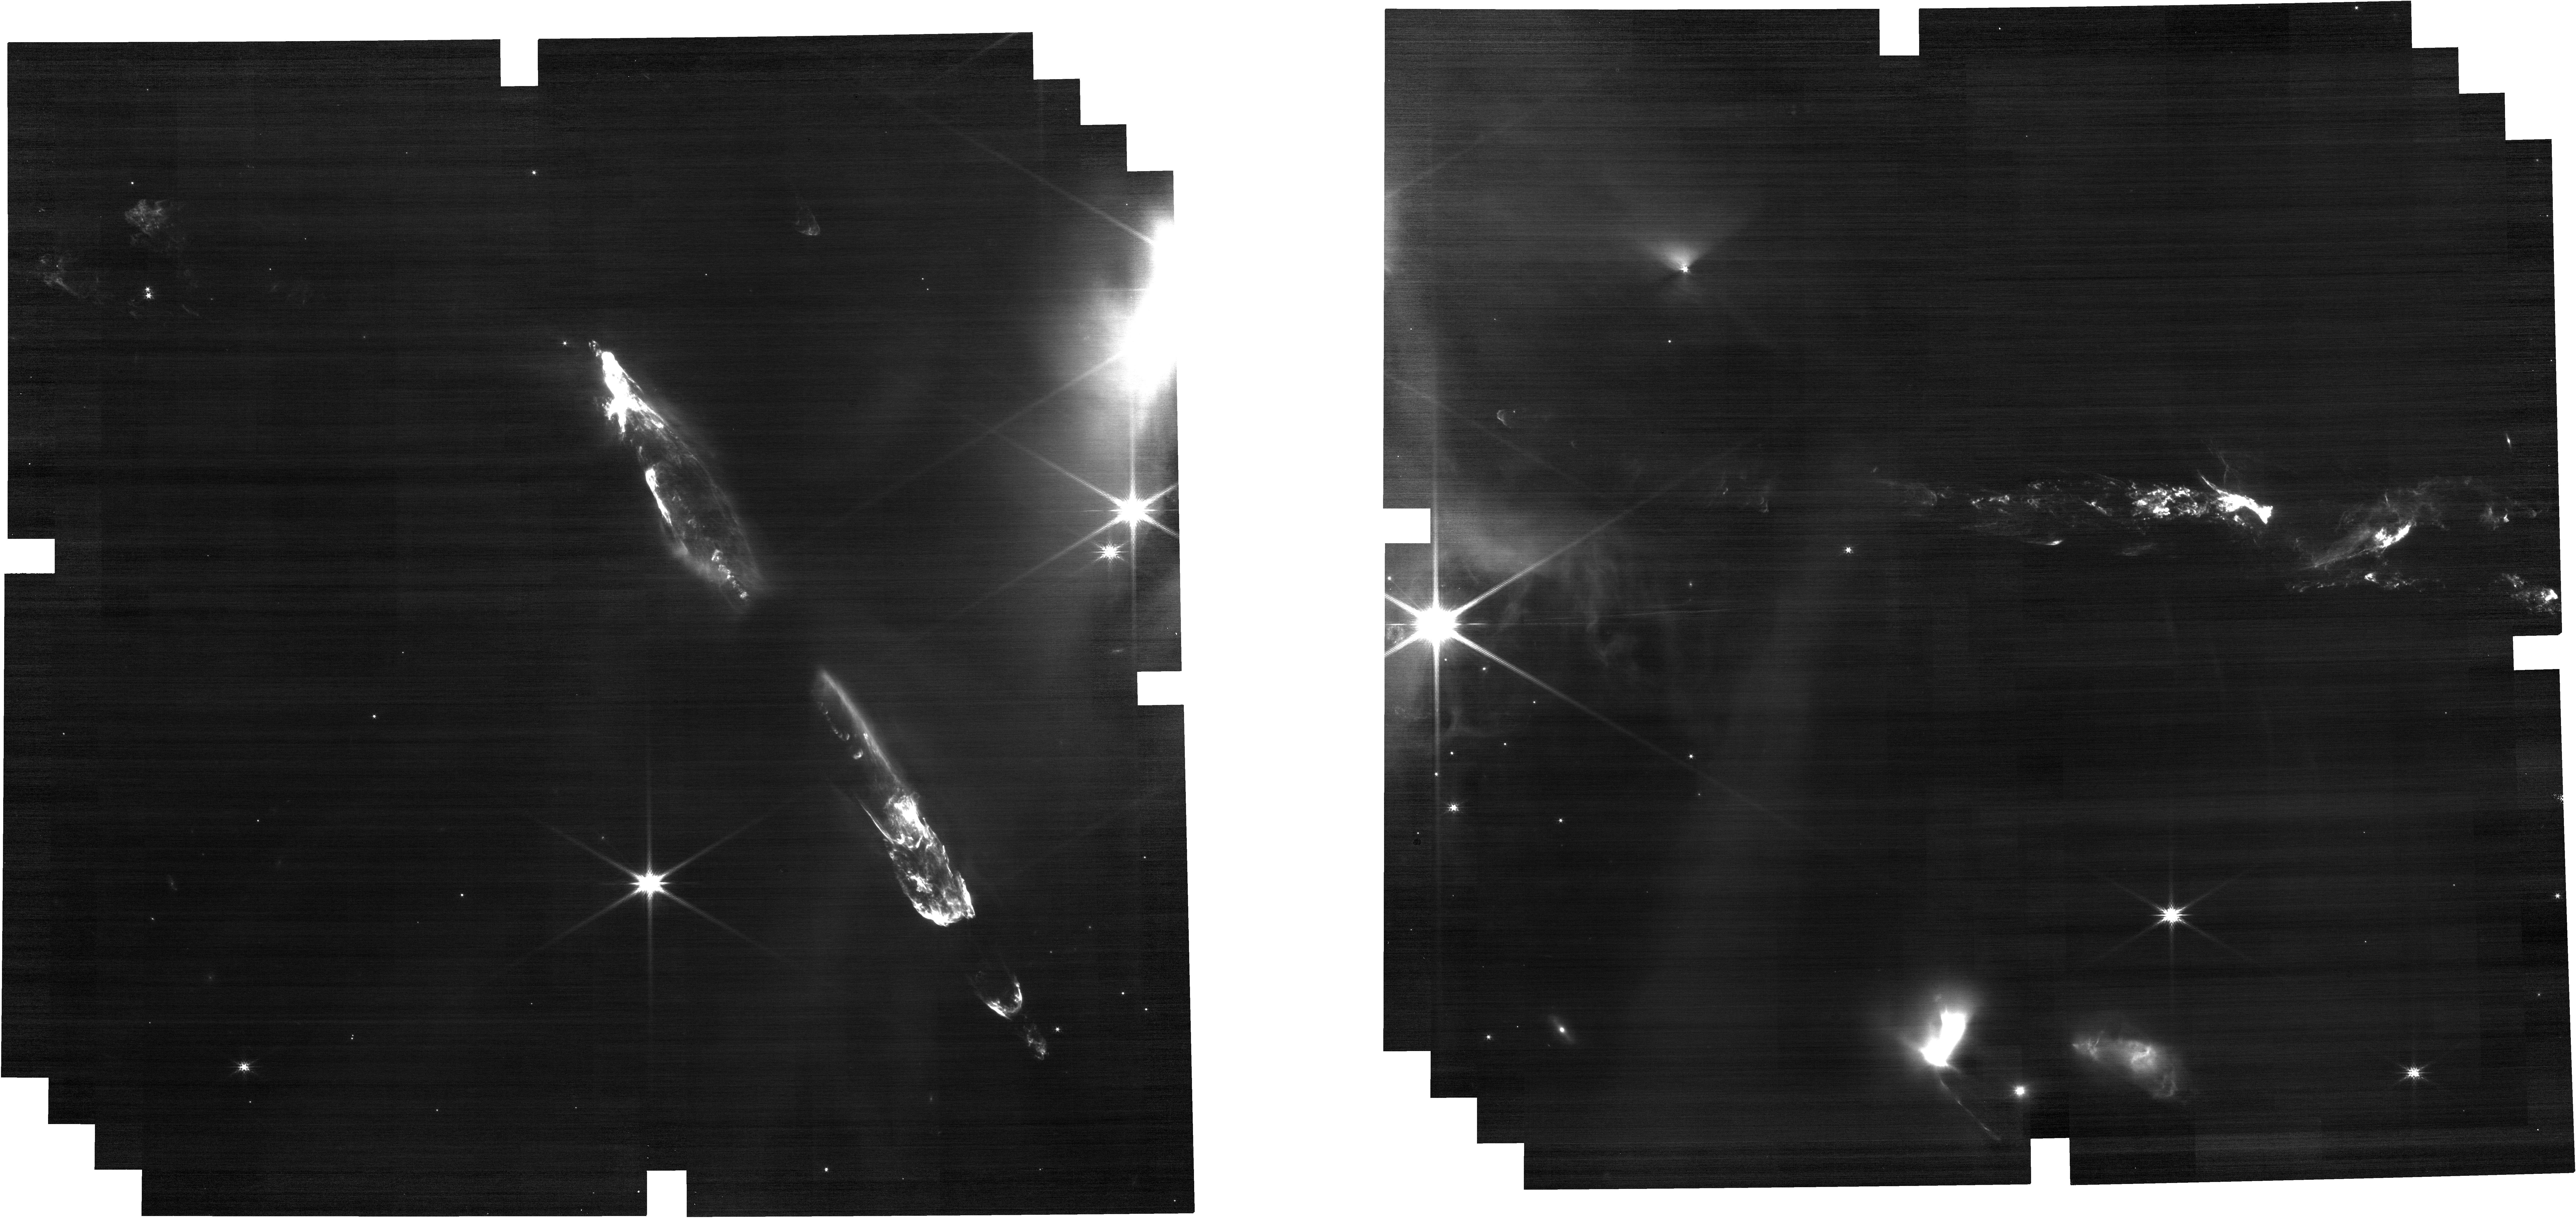
Target: HH211NIRCAM
Instrument: NIRCAM
Filter: F200W
Exposure: 5 min
Observation ID: jw04531-o001_t001_nircam_clear-f200w

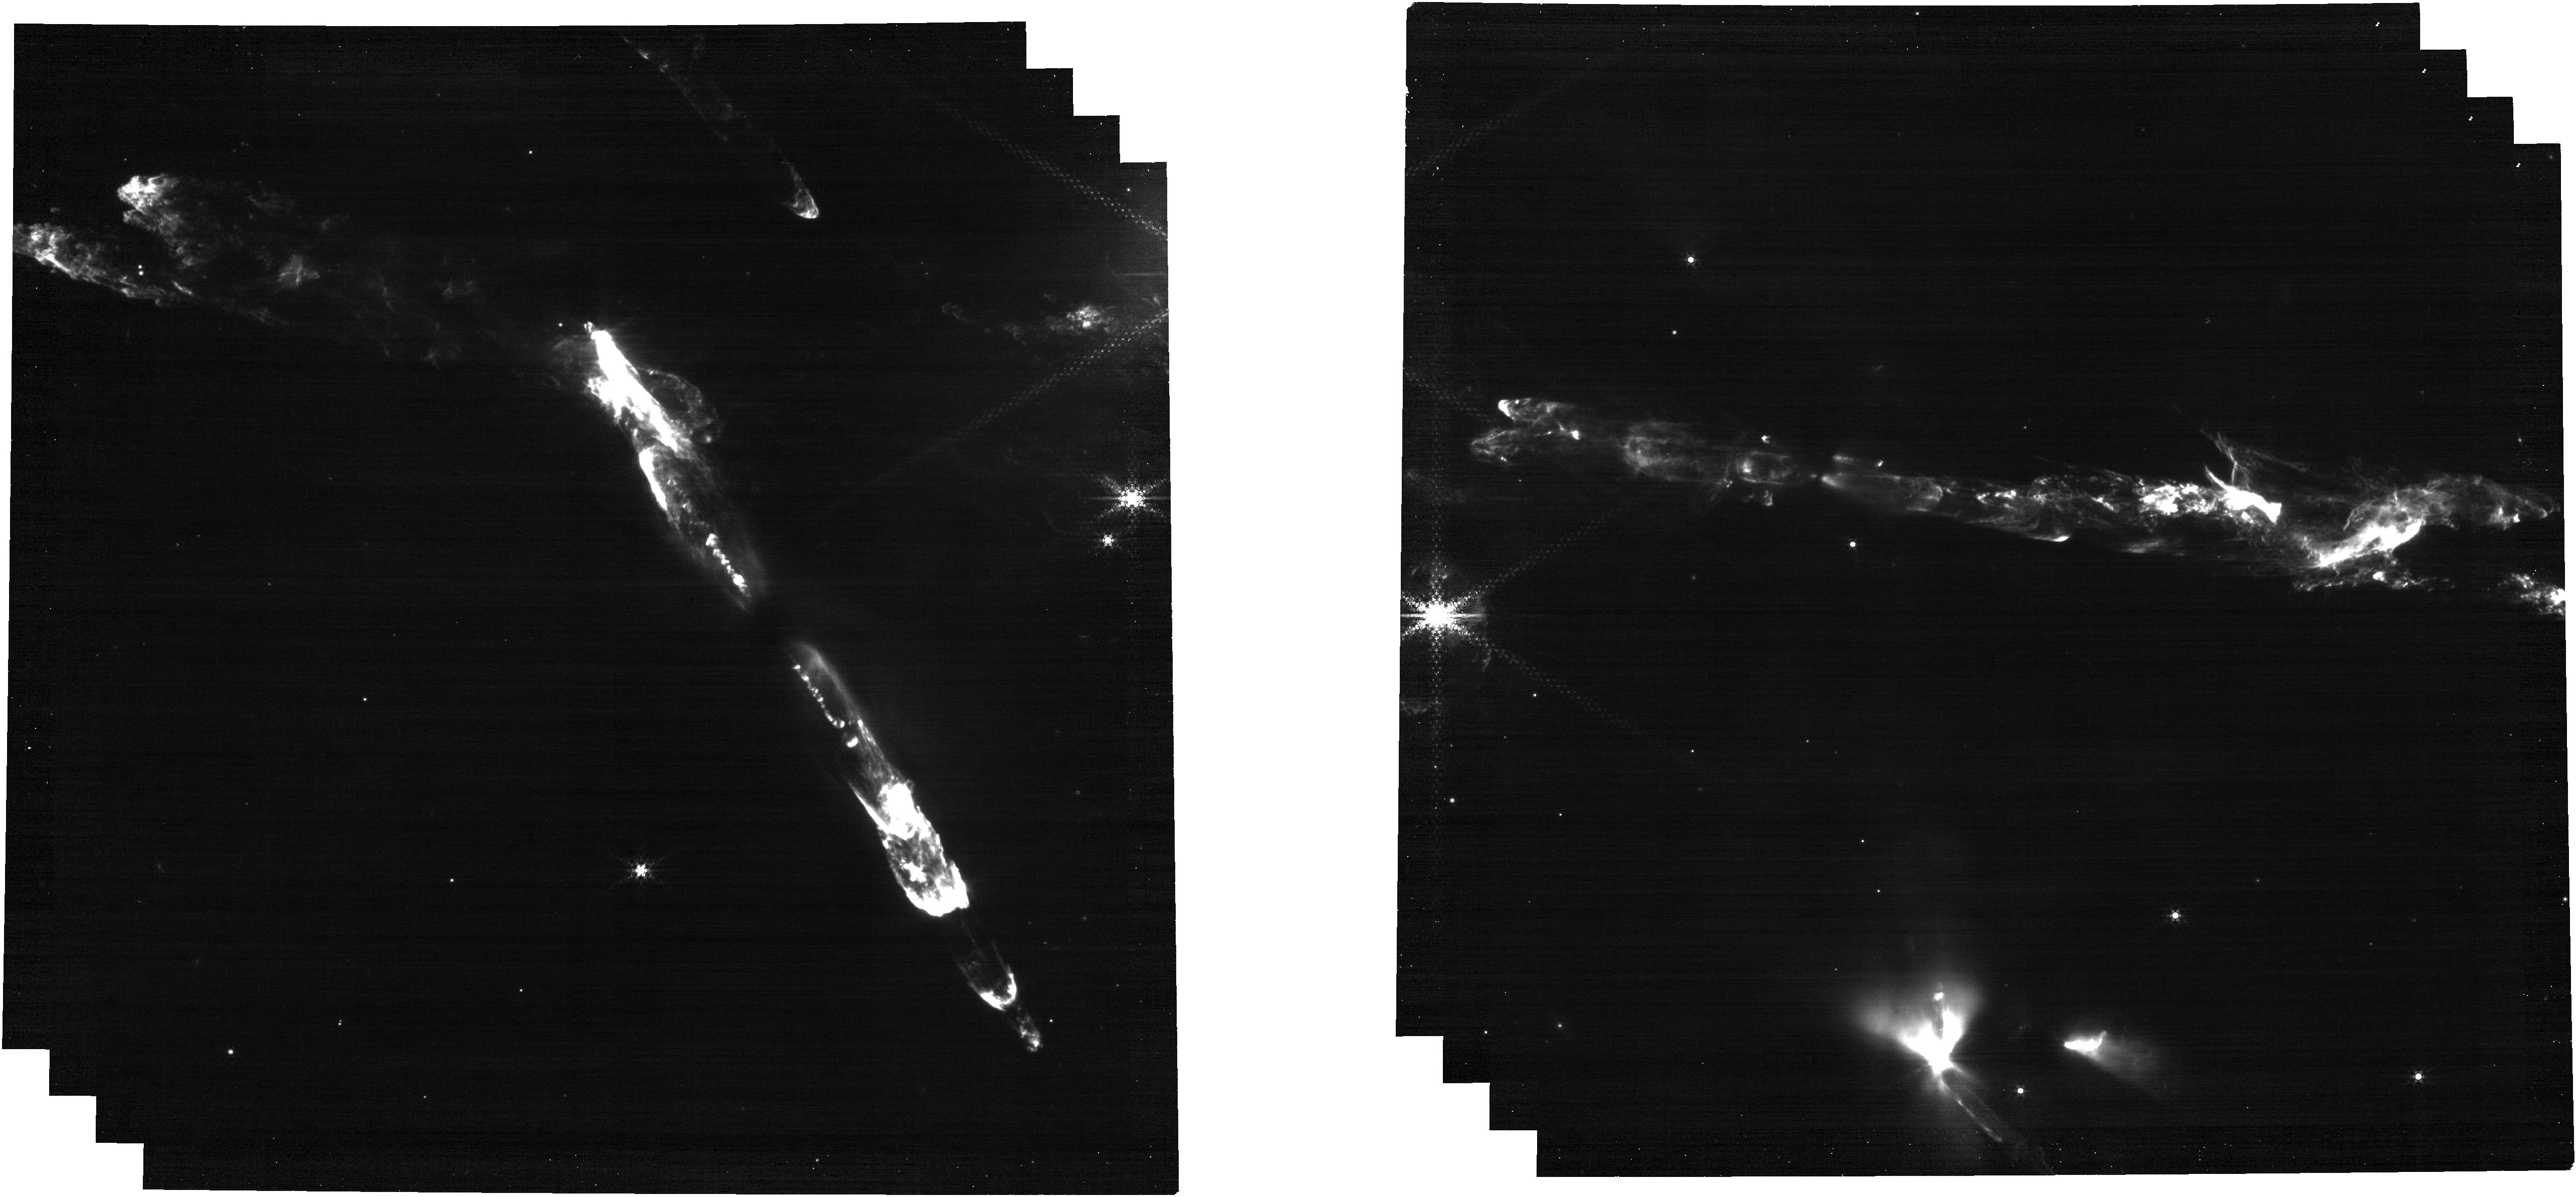
Target: HH211NIRCAM
Instrument: NIRCAM
Filter: F444W+F470N
Exposure: 11 min
Observation ID: jw04531-o001_t001_nircam_f444w-f470n

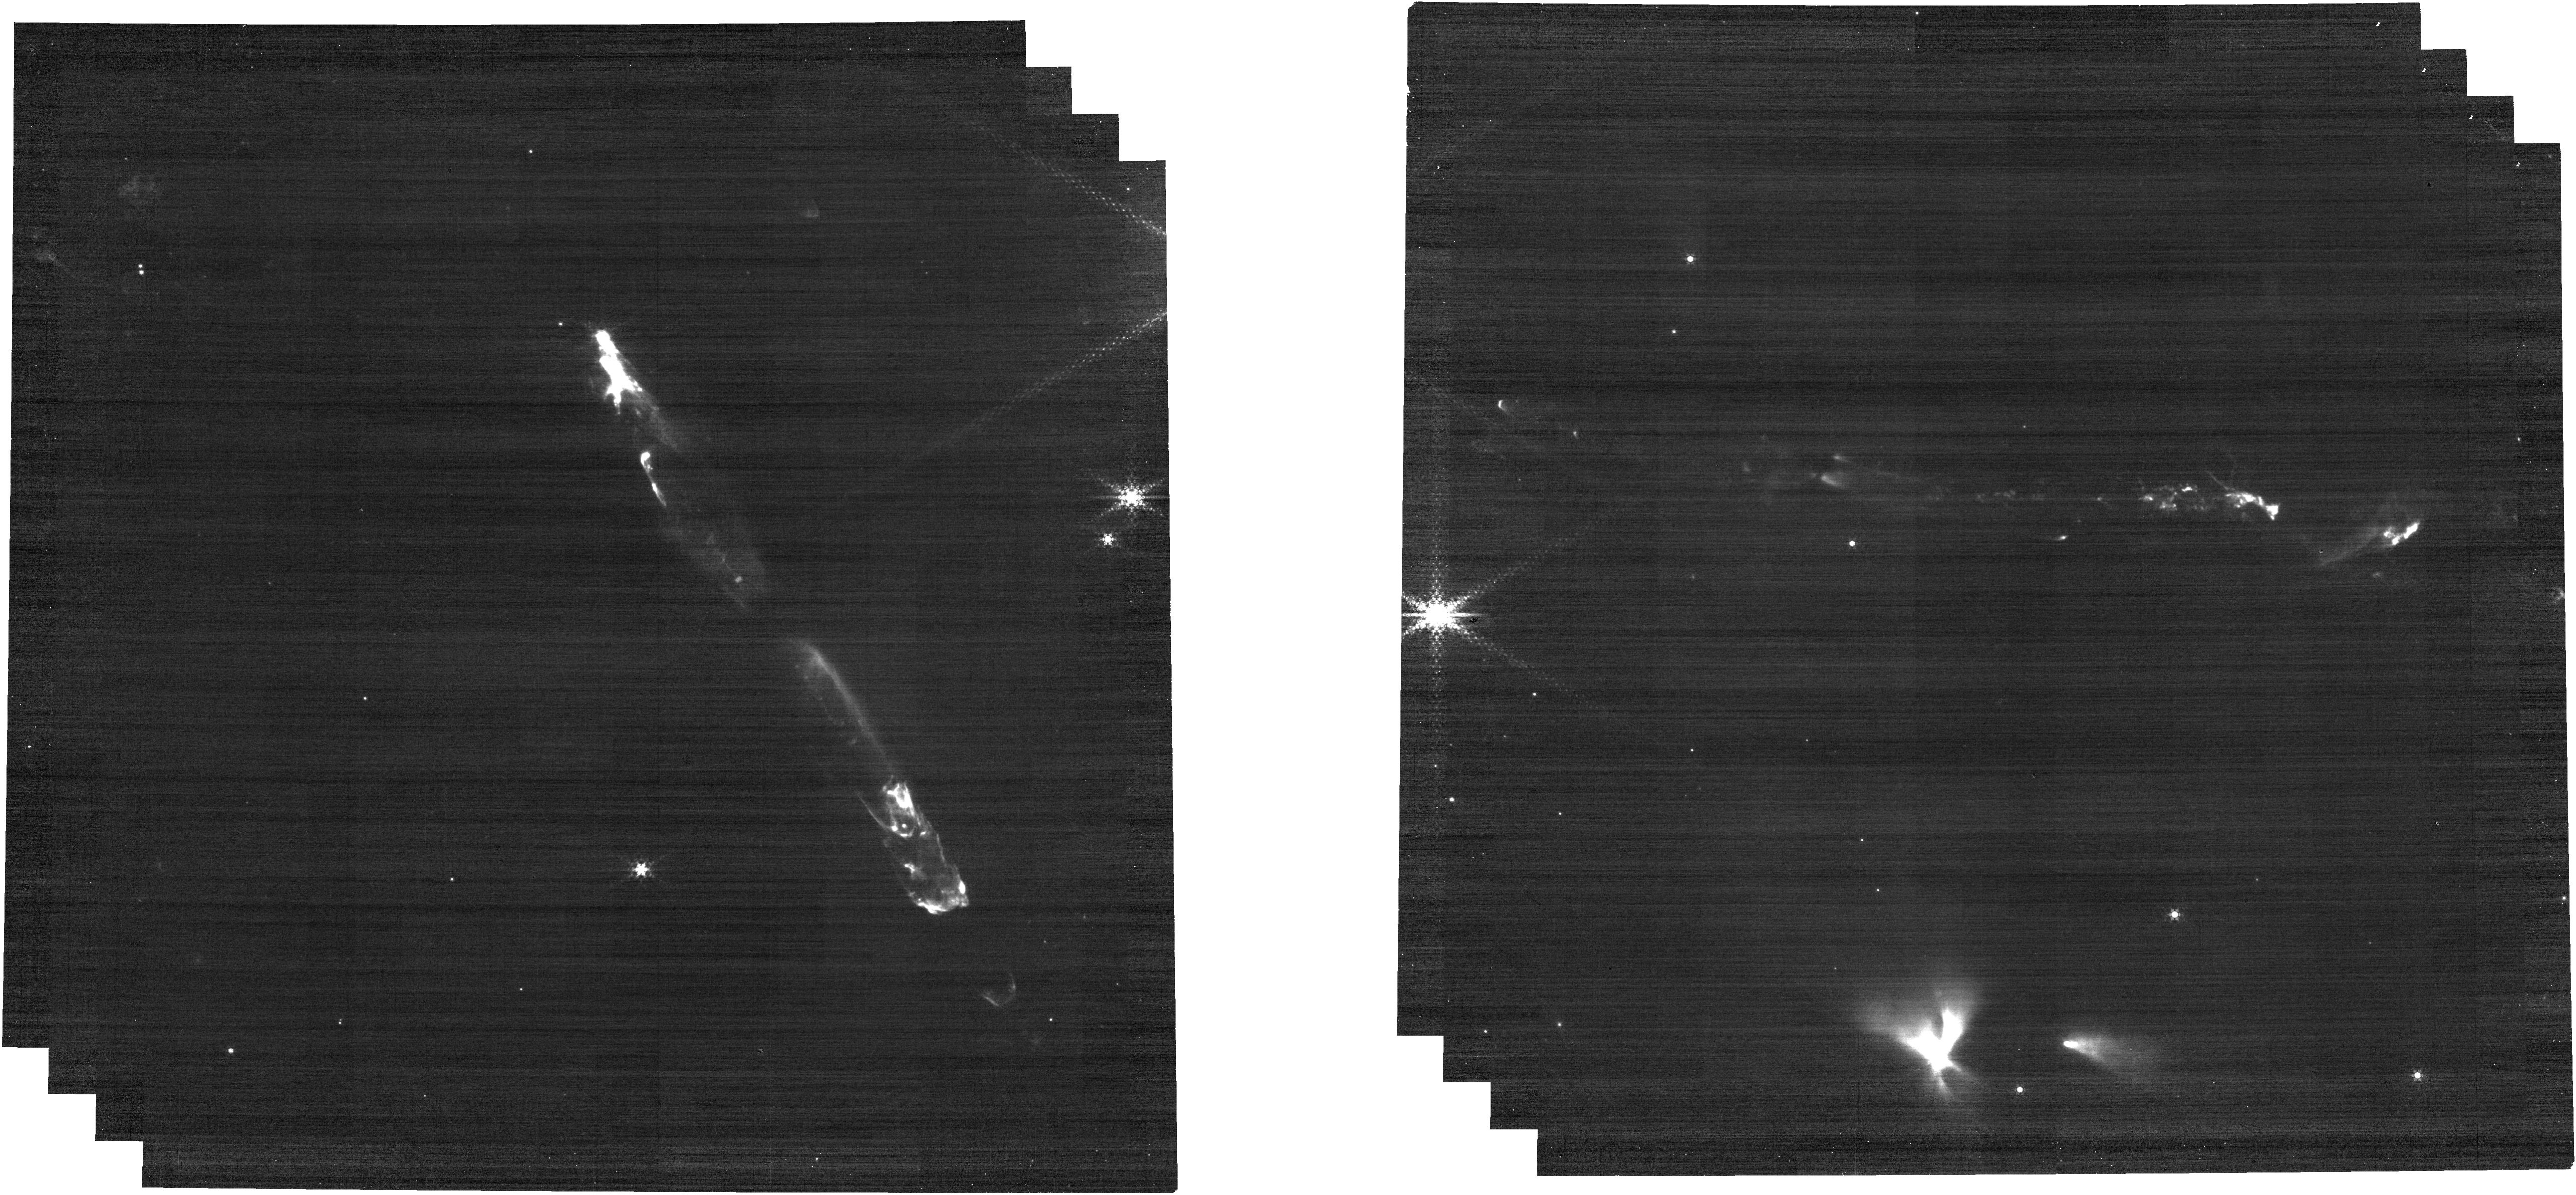
Target: HH211NIRCAM
Instrument: NIRCAM
Filter: F444W+F466N
Exposure: 5 min
Observation ID: jw04531-o001_t001_nircam_f444w-f466n

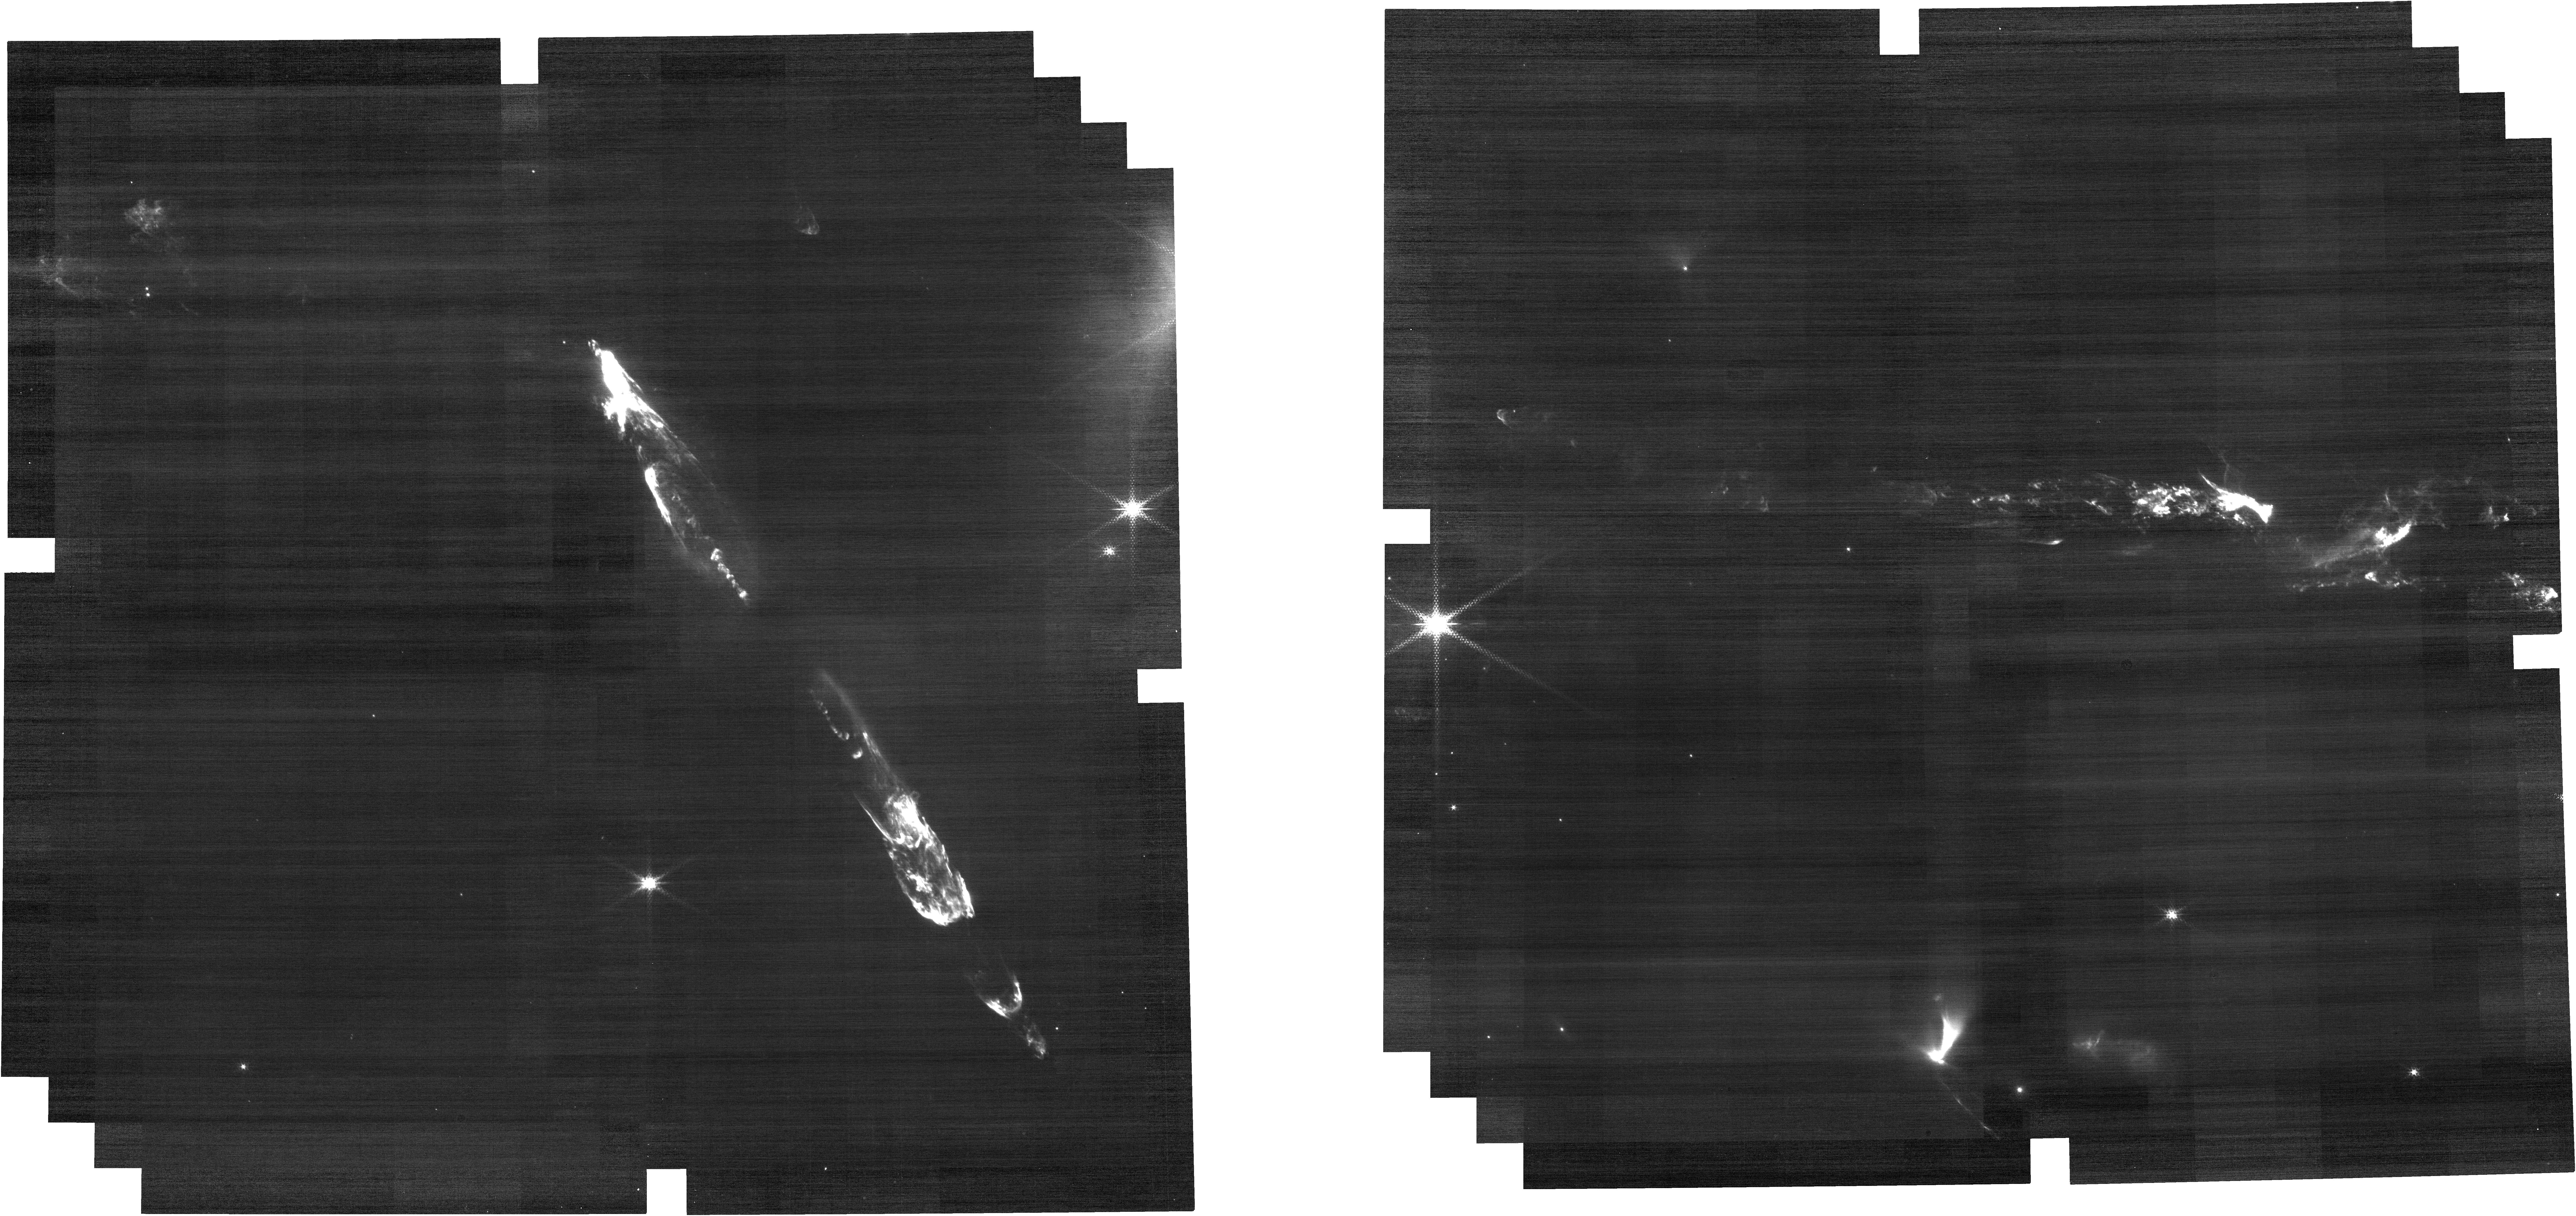
Target: HH211NIRCAM
Instrument: NIRCAM
Filter: F212N
Exposure: 11 min
Observation ID: jw04531-o001_t001_nircam_clear-f212n

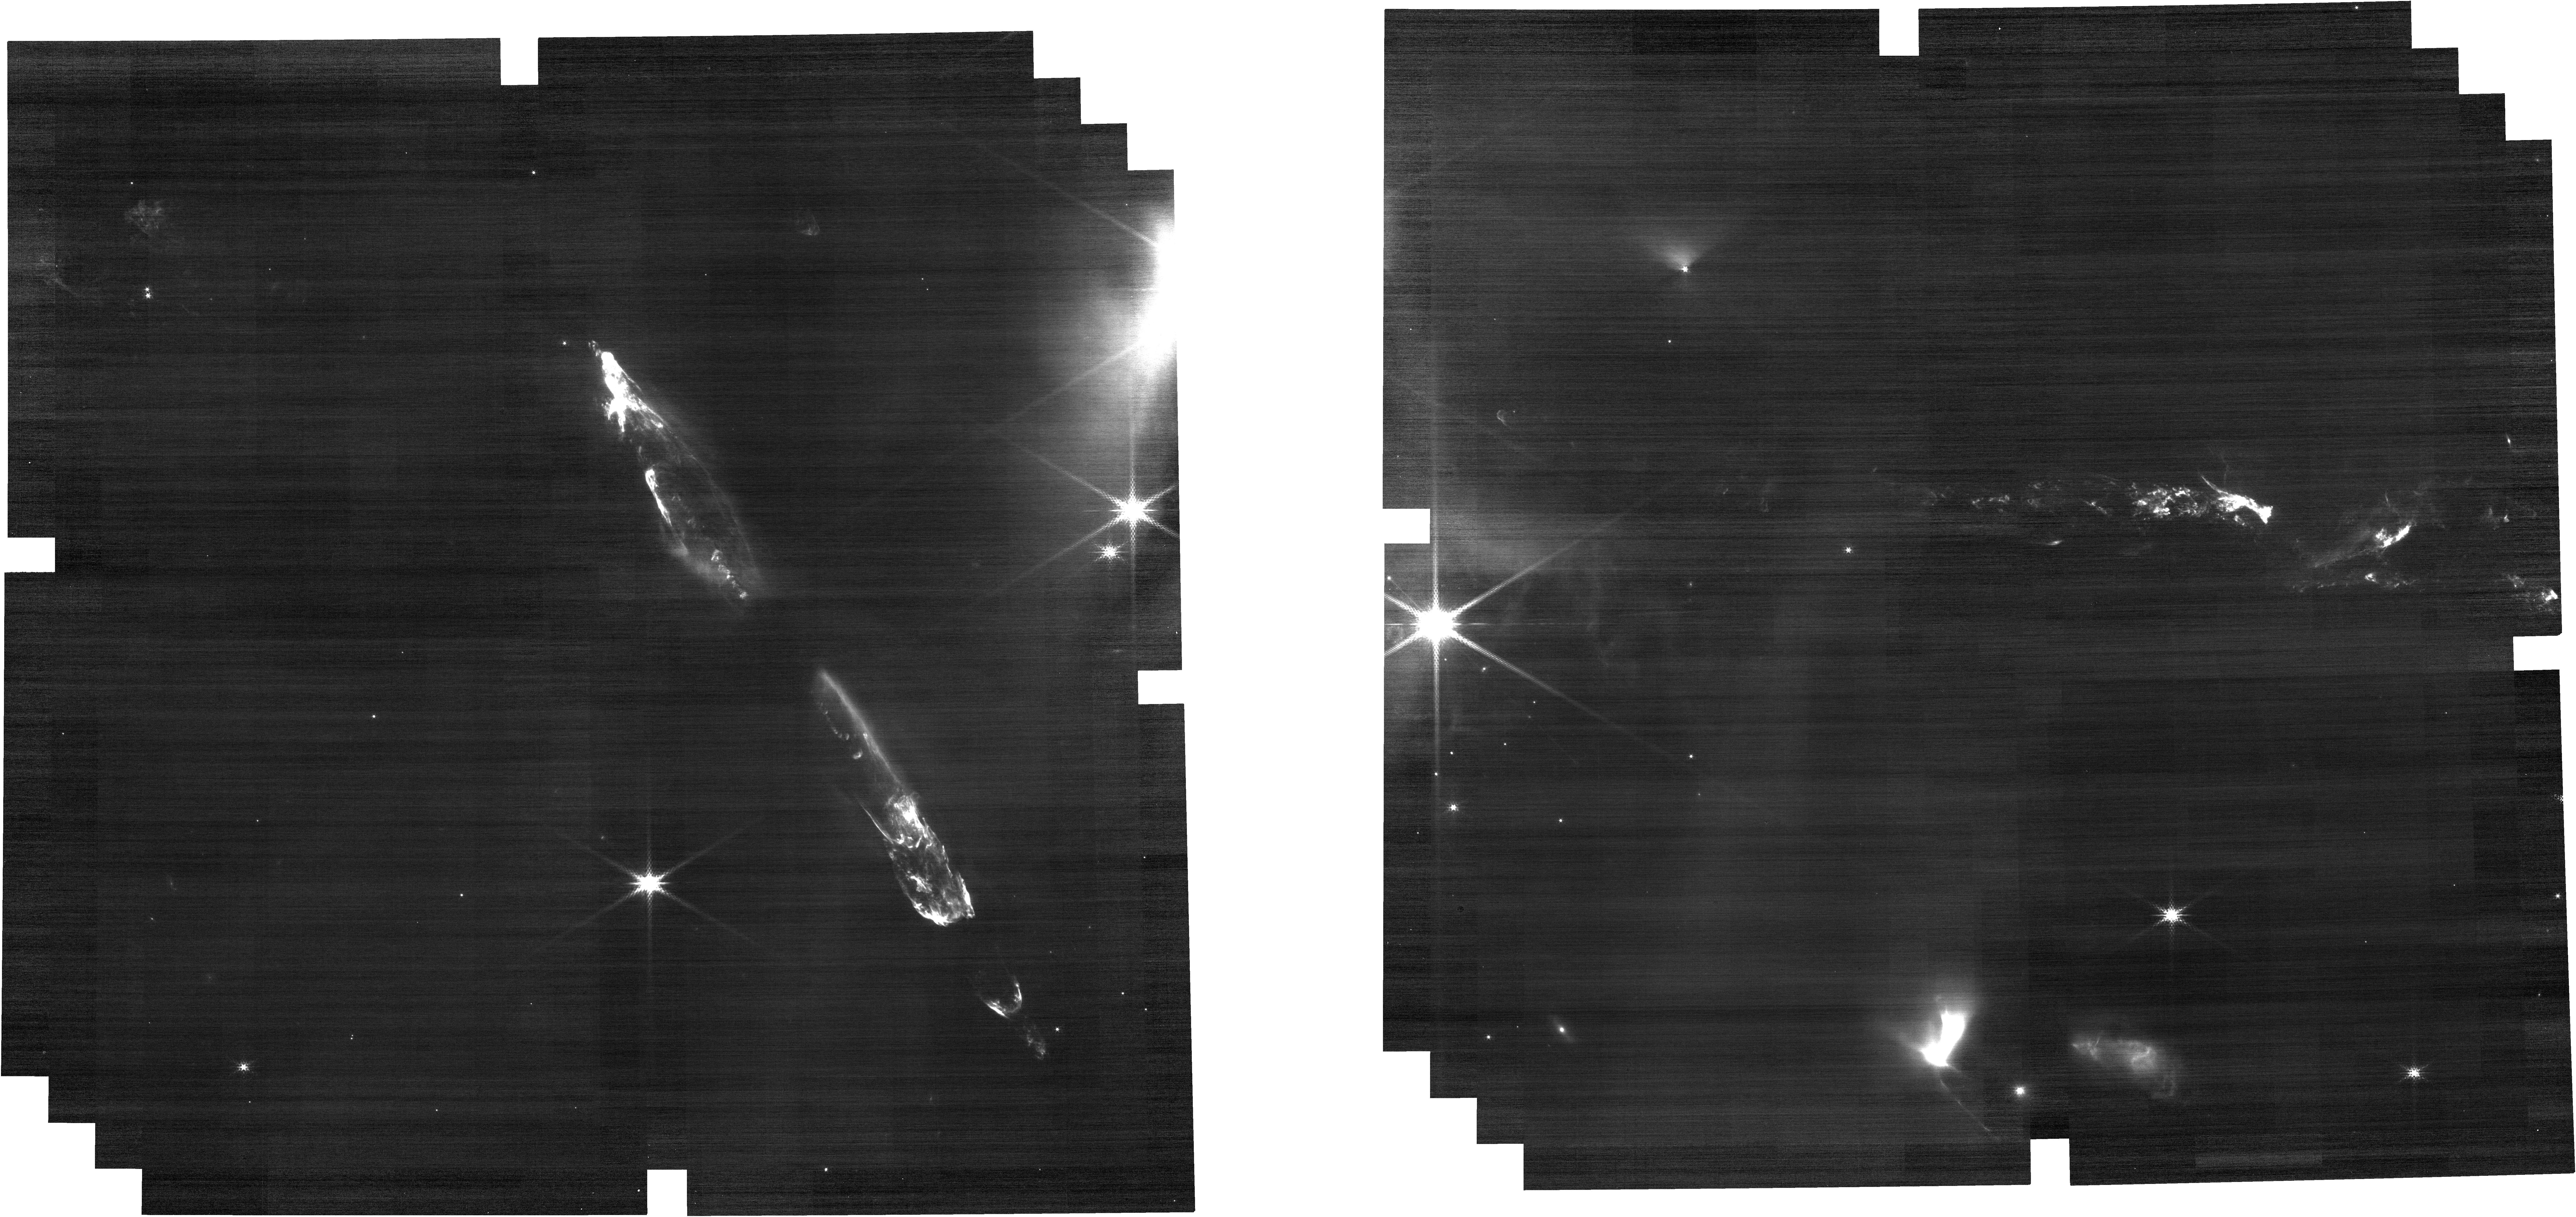
Target: HH211NIRCAM
Instrument: NIRCAM
Filter: F210M
Exposure: 5 min
Observation ID: jw04531-o001_t001_nircam_clear-f210m

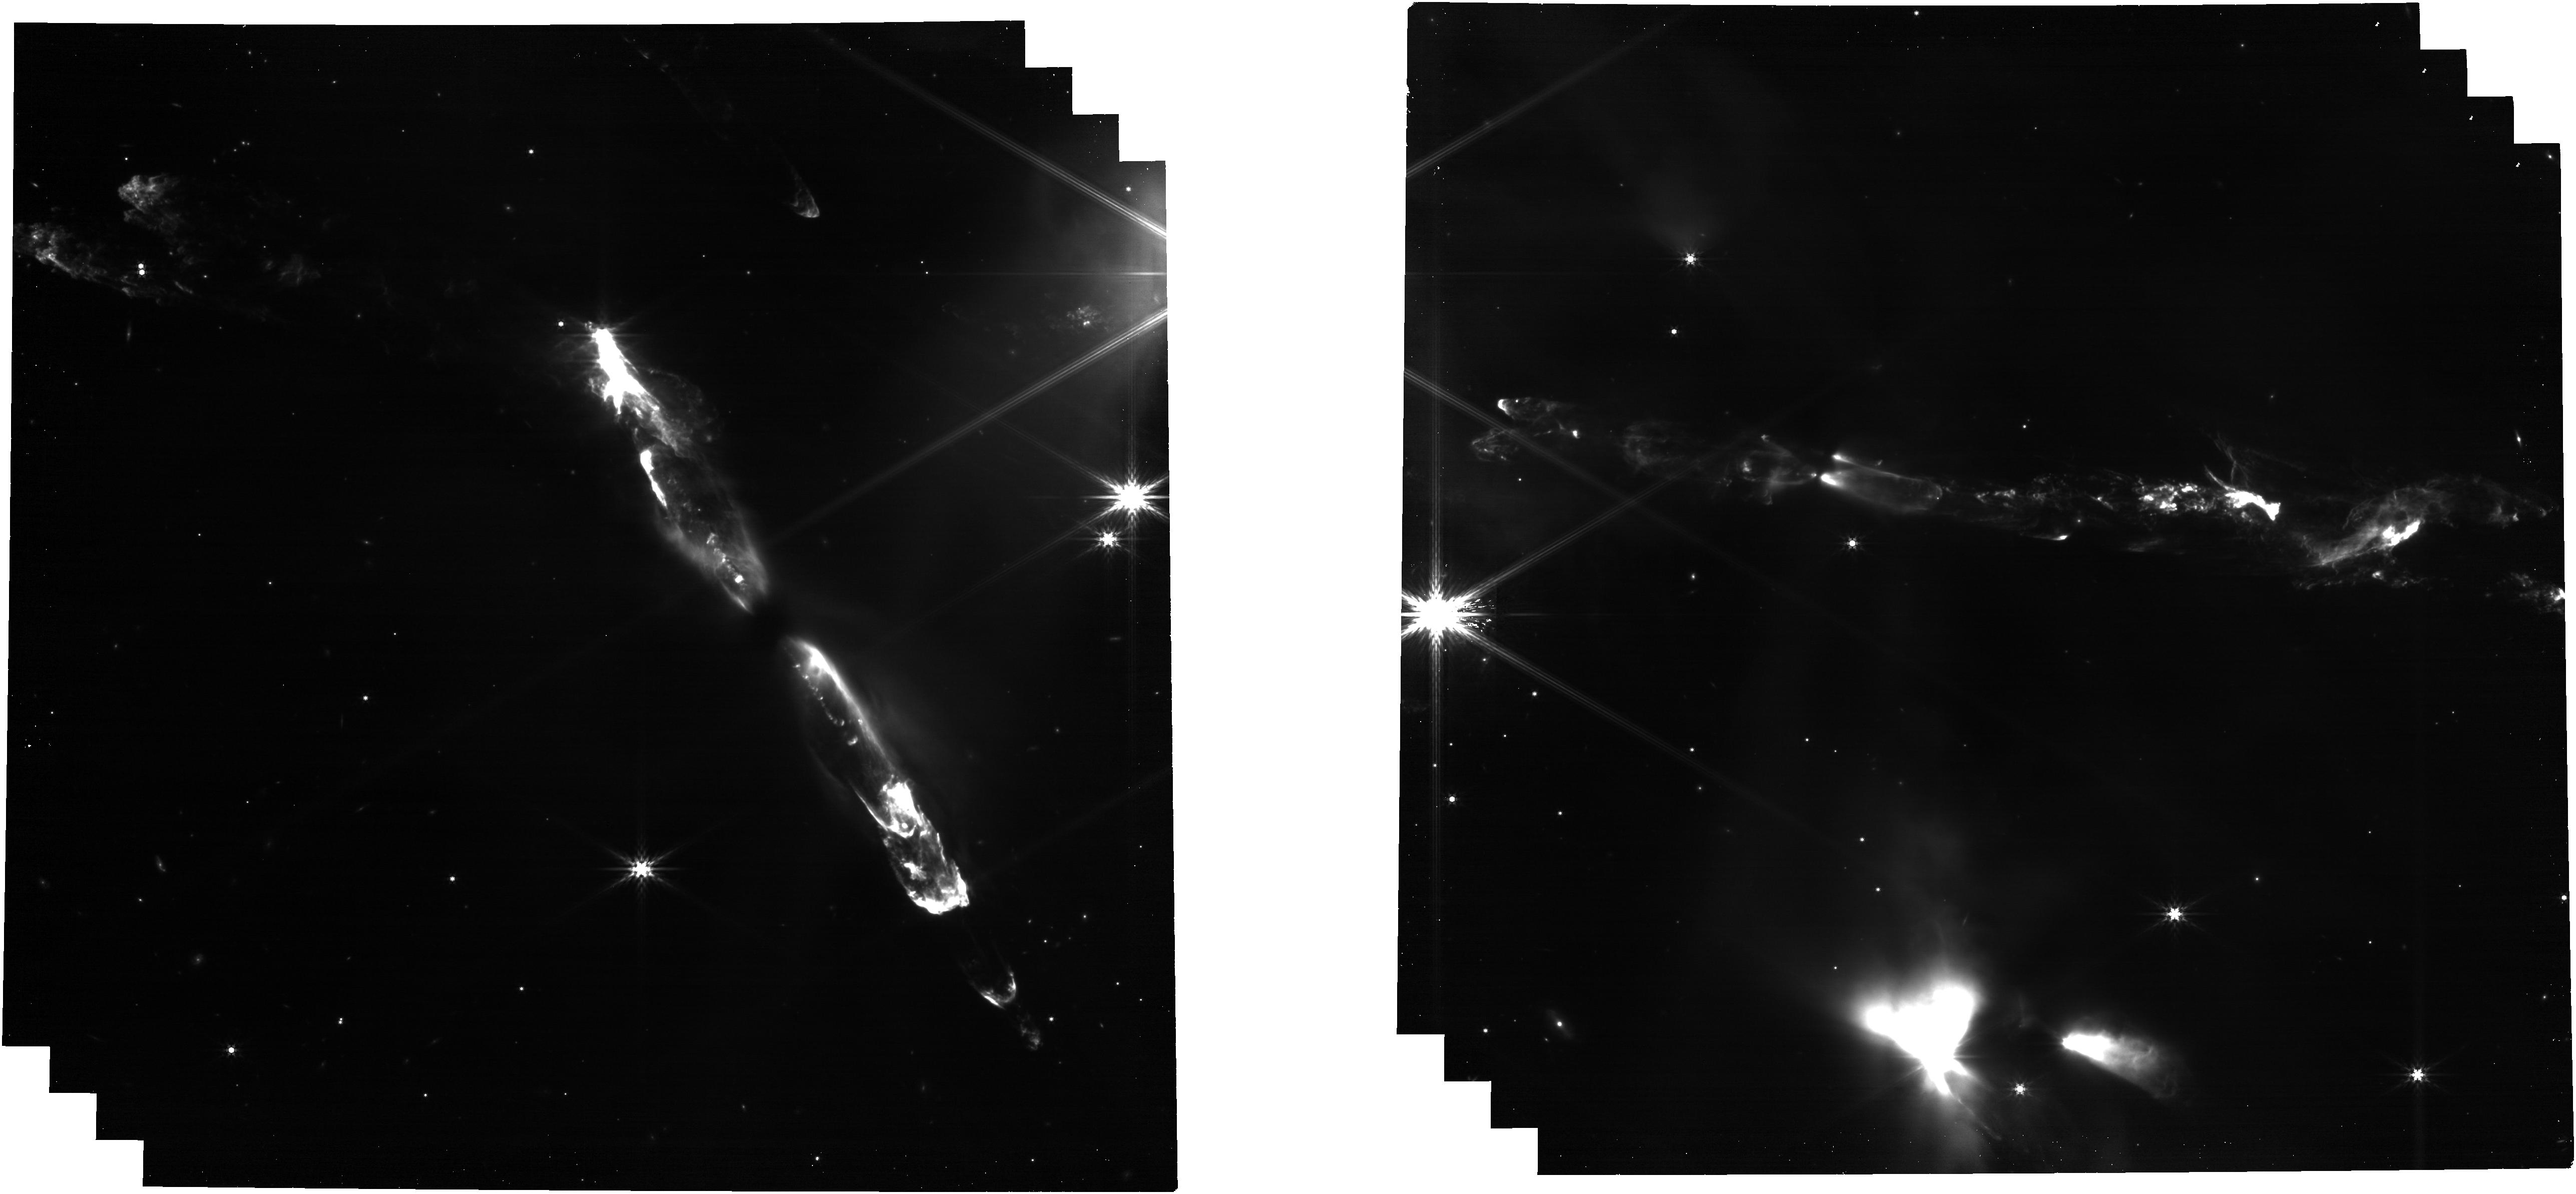
Target: HH211NIRCAM
Instrument: NIRCAM
Filter: F444W
Exposure: 5 min
Observation ID: jw04531-o001_t001_nircam_clear-f444w

HH211 Kinematics (PI: Ray, Thomas P.)

This project is a combined effort of MIRI GTO team (PI G. Wright, WRIGHT_4035-4036) and Dr. M. McCaughrean GTO (PI. McCaughrean, MCCAUGHREAN_0401-0409, MCCAUGHREAN_0501). Note that the original 0.5 hrs allocated time has been extended to 1.78 hrs, which includes 1.28 hrs from Dr. McCaughrean GTO and 0.5 hrs from Wright GTO. Drs. Wright and McCaughrean can confirm the new settings. Outflows from young stars are dynamically complex systems. The velocities observed are a function not only of the outflow’s expansion into the surrounding cloud but also internal interactions, for example shocks caused by faster material catching up with slower gas and dust in the outflow ahead of it. Mapping the 3-D velocity structure can be done through a combination of radial velocity studies and proper motion (i.e. tangential velocities) monitoring. While velocity studies have been carried out of the outflows from the least embedded young stars, considerably less is understood about the dynamics of outflows from the most embedded phase, which have yet to accrete much of their mass. Moreover, when proper motion data is available, e.g., with ALMA, it tends to be confined to the region closest to the source, and limited to reformed molecular species such as SiO, or it informs us about the outer outflows/winds (swept up material) and not the jet itself (matter ejected by the protostar). We already have first epoch (from August 2022) dramatic high spatial resolution data for the molecular jet outflow from HH 211 and a variety of newly discovered embedded jets outflows in its vicinity, driven by nearby protostars. Due to its high resolution, a second epoch NIRCAM set of images now, will reveal not only the tangential velocities of this system in unprecedented detail but also potentially subtle variations in brightness due to line cooling or heating. The analysis of ESO VLT data (H2 images at 2.12 μm, taken 20 yrs ago) and our new JWST data already indicates tangential velocities of up to 100 km/s (or ~66 milliarcsec/yr; note that the system is almost edge-on, and so radial velocities are not important). This data however suffers from a factor of 10 poorer resolution, i.e., information is only available for “gross” structures and is confined to the farest and less embedded jet. The intention then is to map again the whole HH211 jet (and the many other protostellar jets in the FoV) using the NIRCAM F212N, F470N, 210M, F460M filters covering the H2 2.12- and 4.7-micron lines as well asof broad band filters (F150W+F356W and F200W+F444W) to get the best measurement of the continuum nebulosity in the region, providing an overall view of the flow and its interactions with its environment. Total requested time is then 1.78 hrs. 2024-12-30: Filter settings changed to F212N+F470N, F200W+F444W, F210M+F466N following discussions between team members